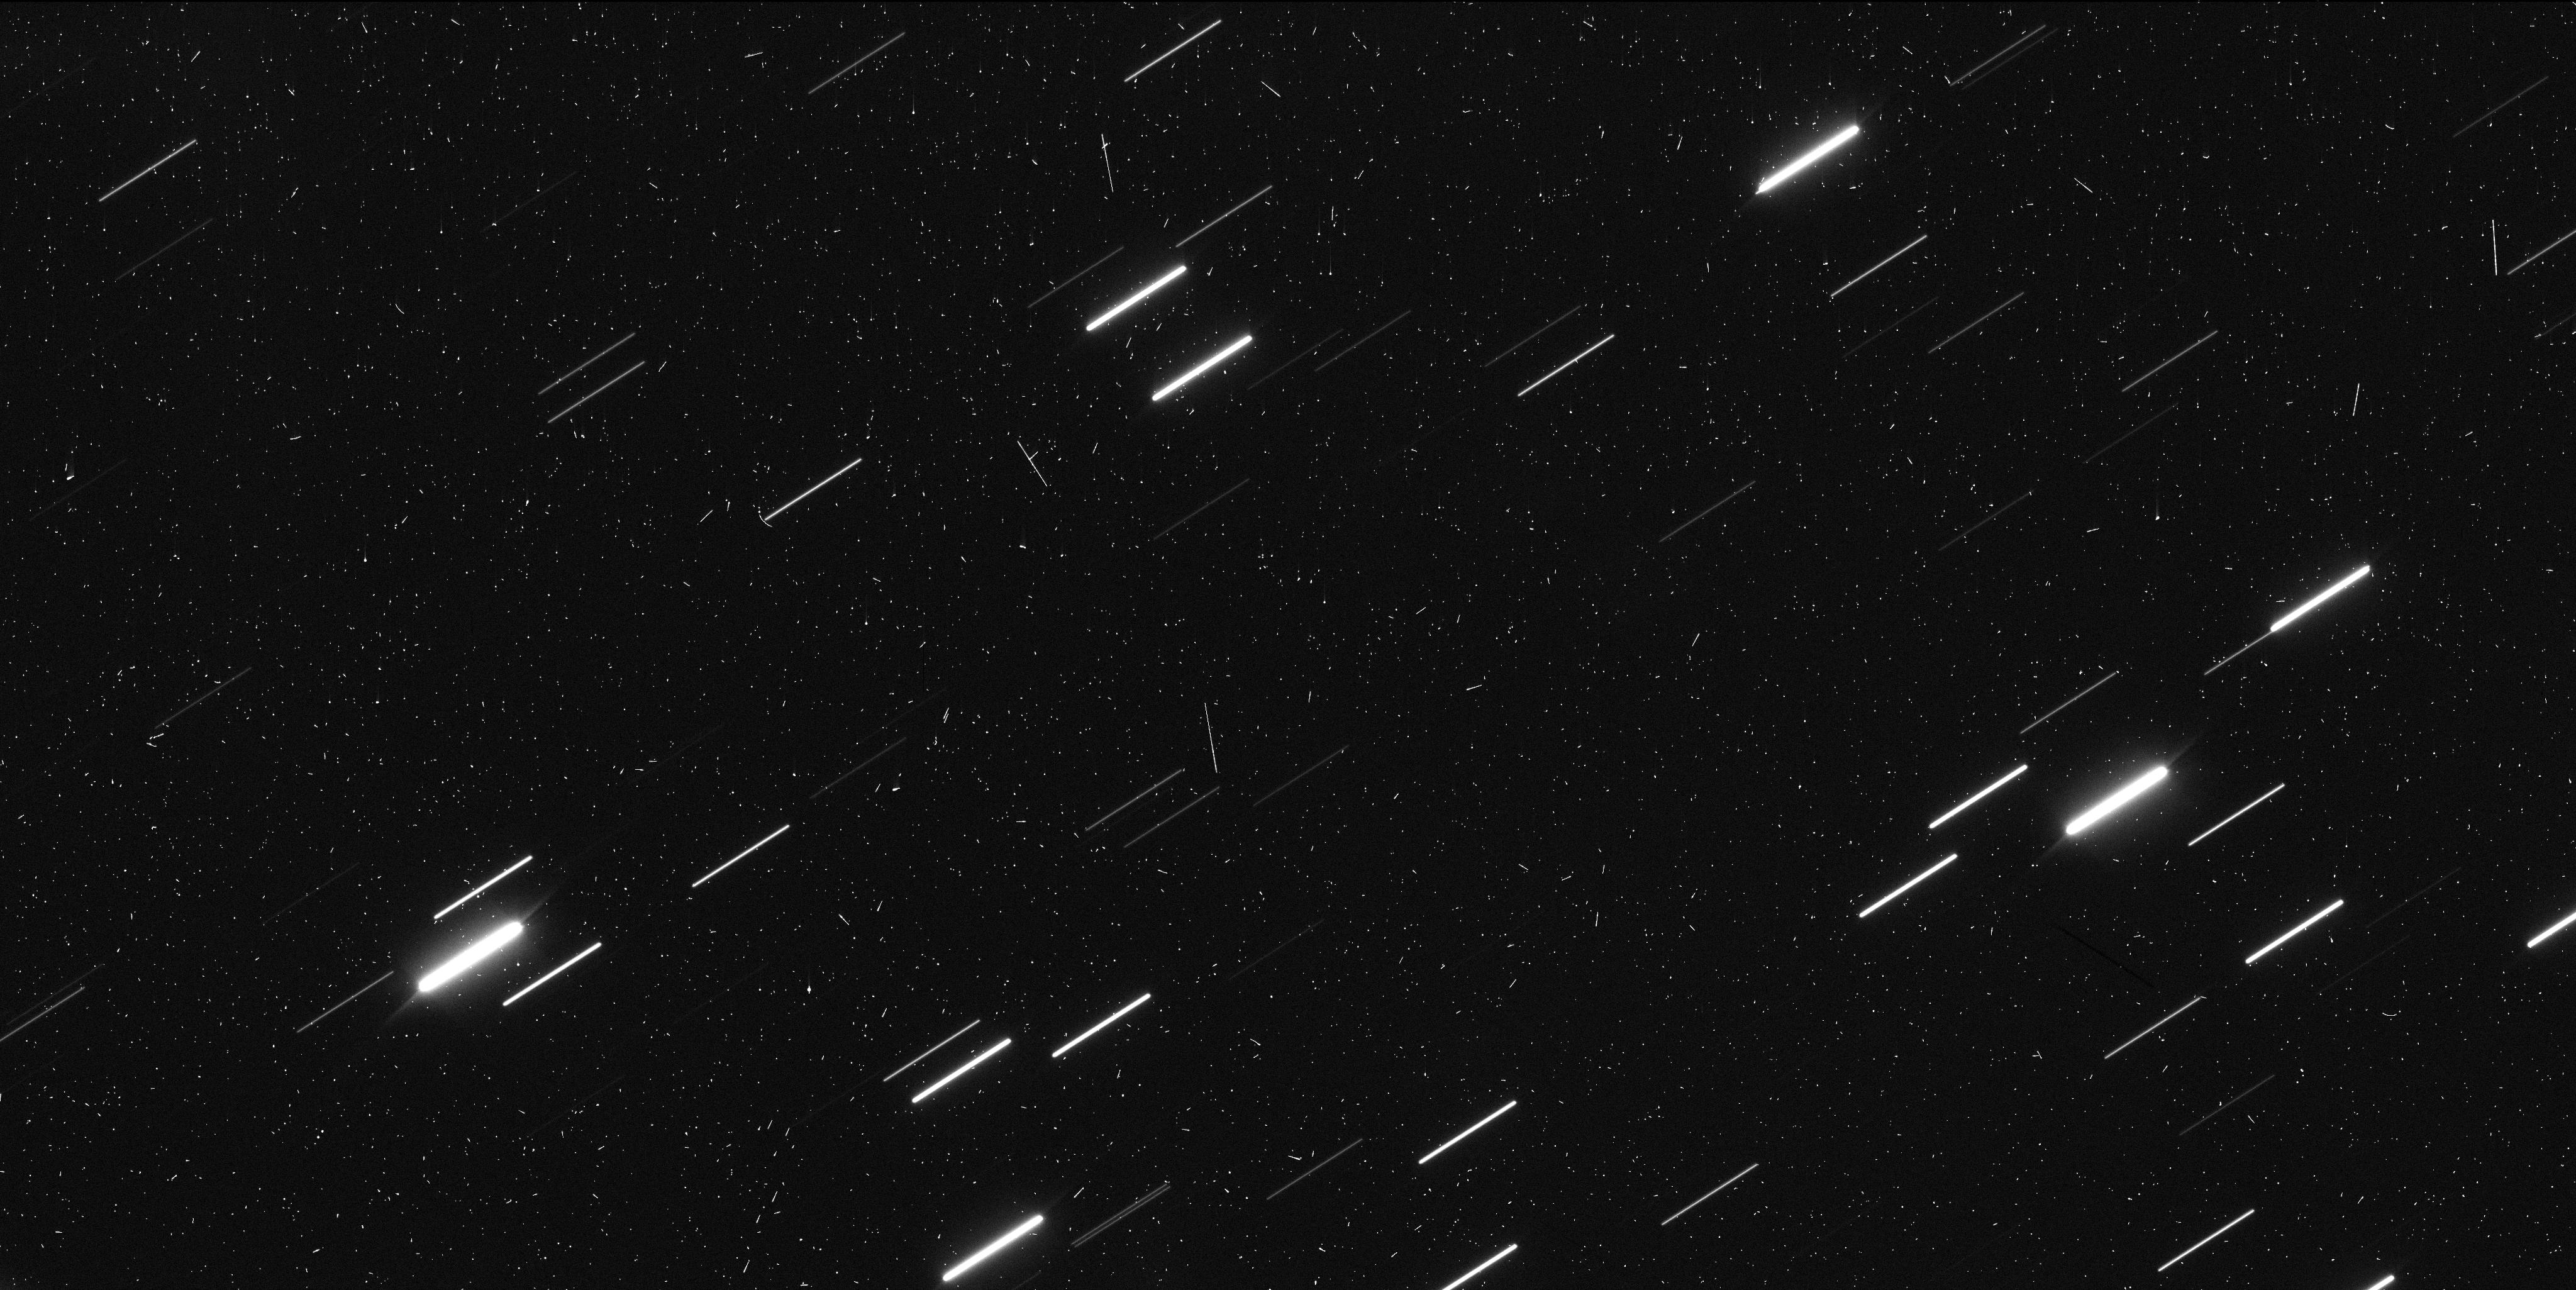
Target: 323P
Instrument: WFC3/UVIS
Filter: F350LP
Exposure: 7 min
Observation ID: iej404apq

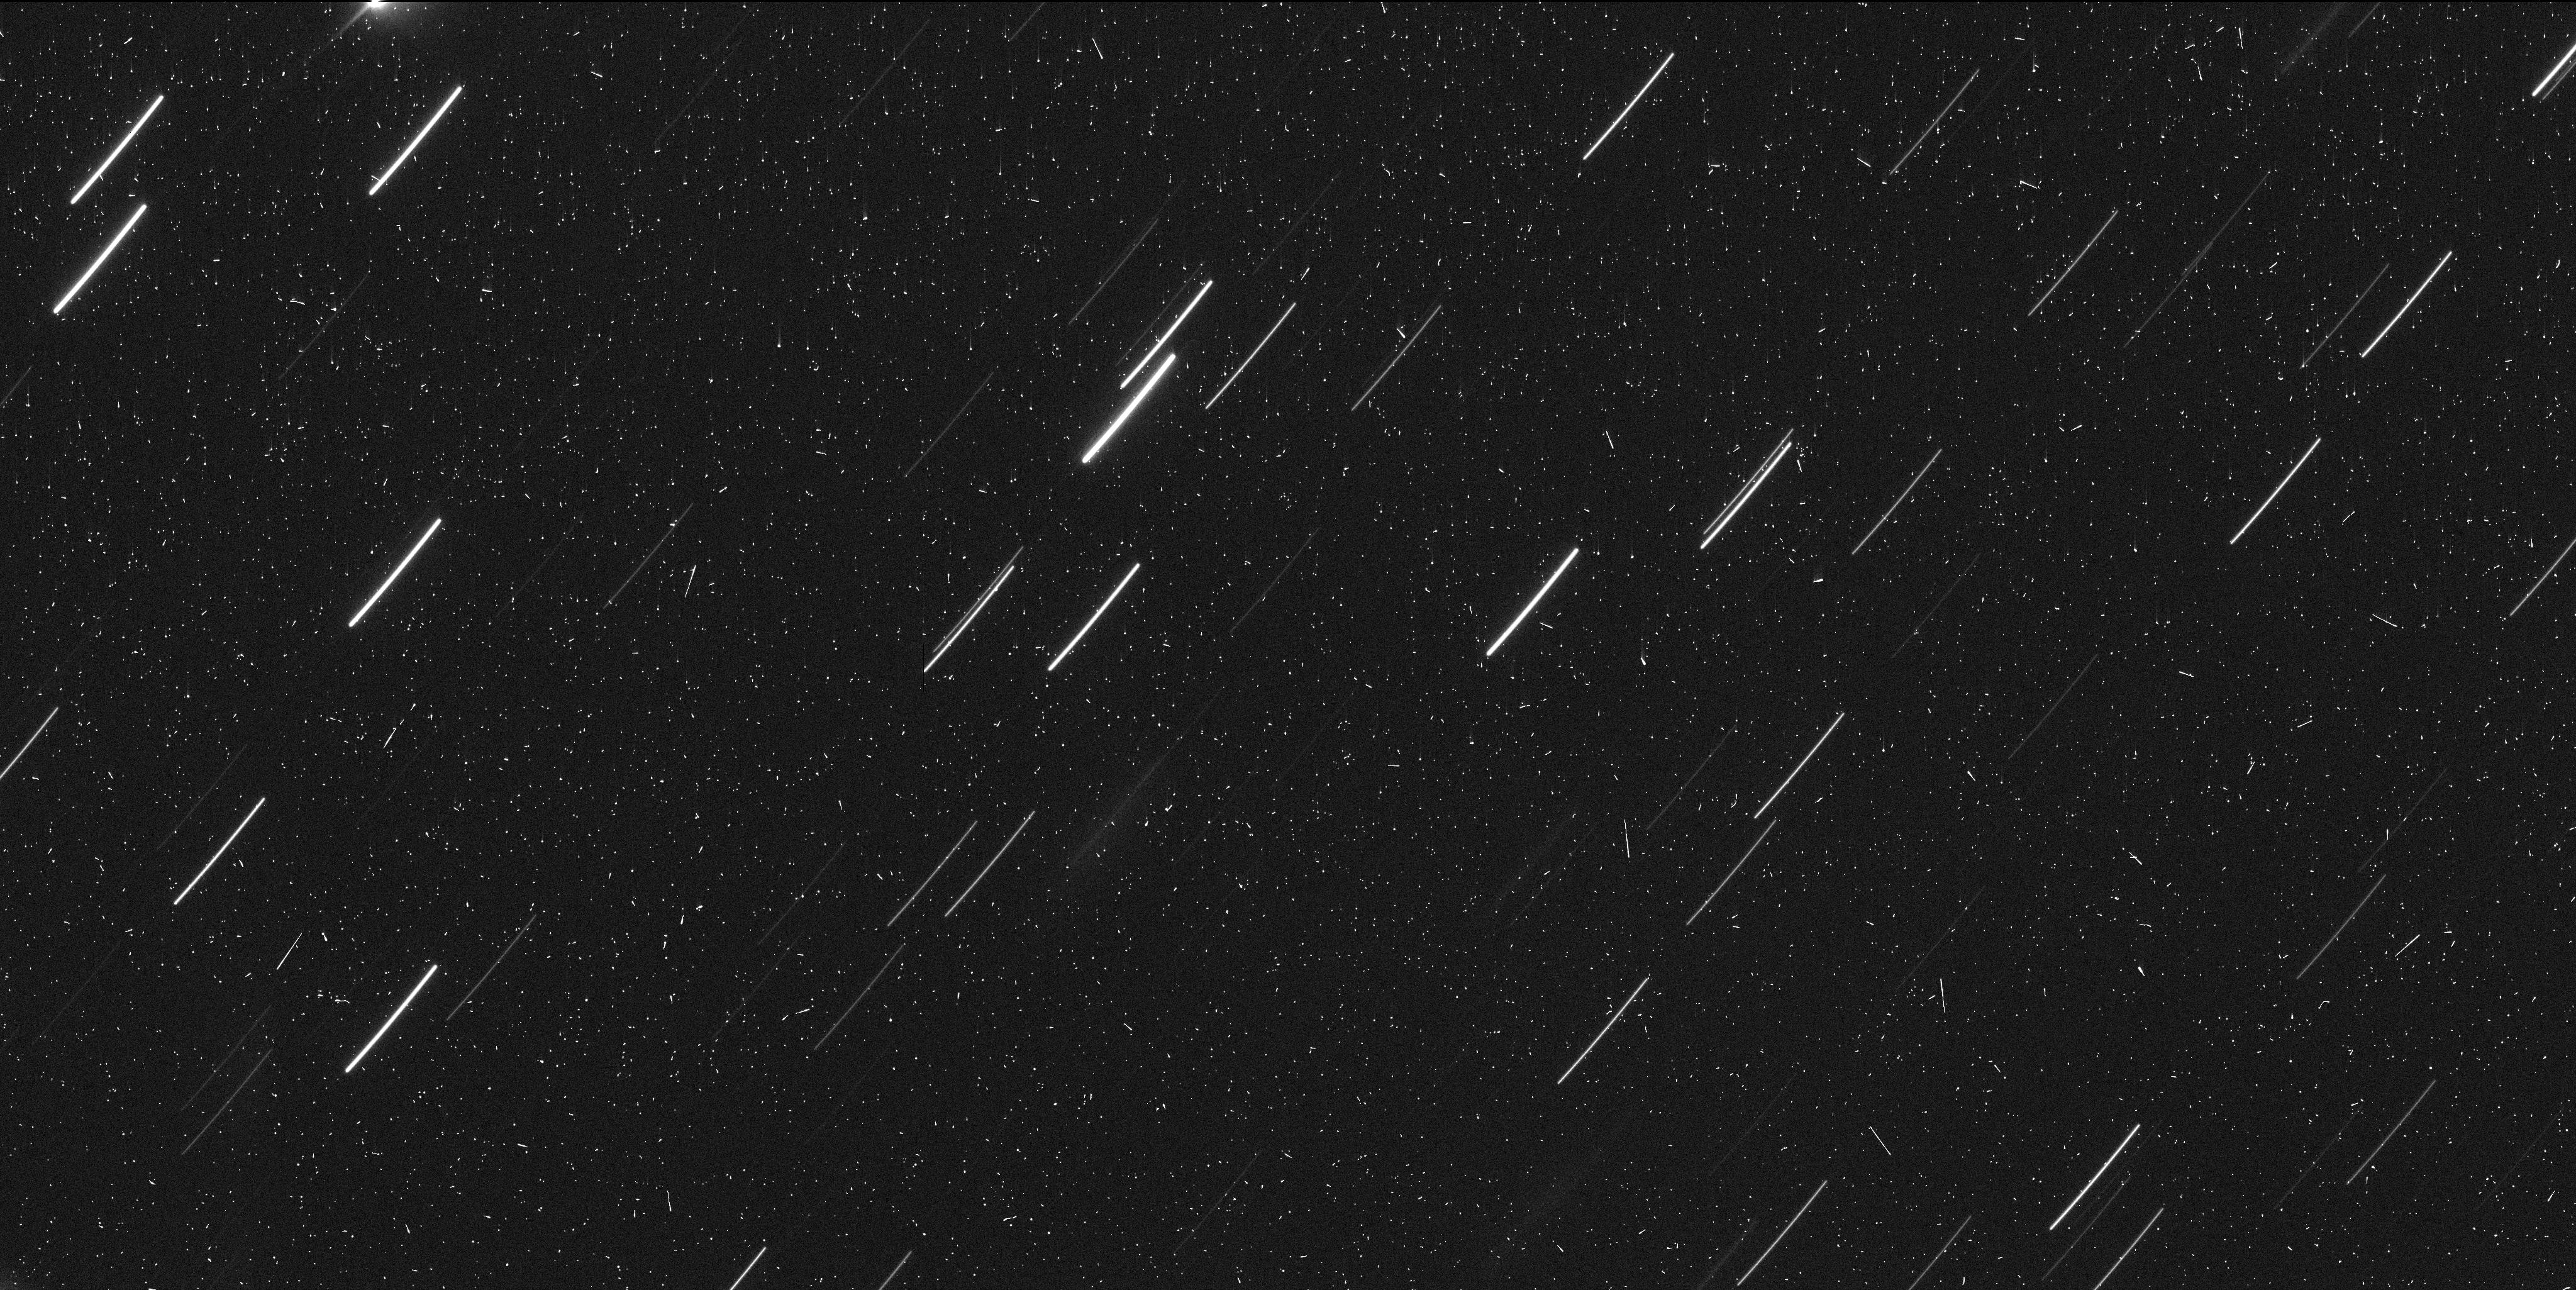
Target: 323P
Instrument: WFC3/UVIS
Filter: F350LP
Exposure: 7 min
Observation ID: iej403e1q

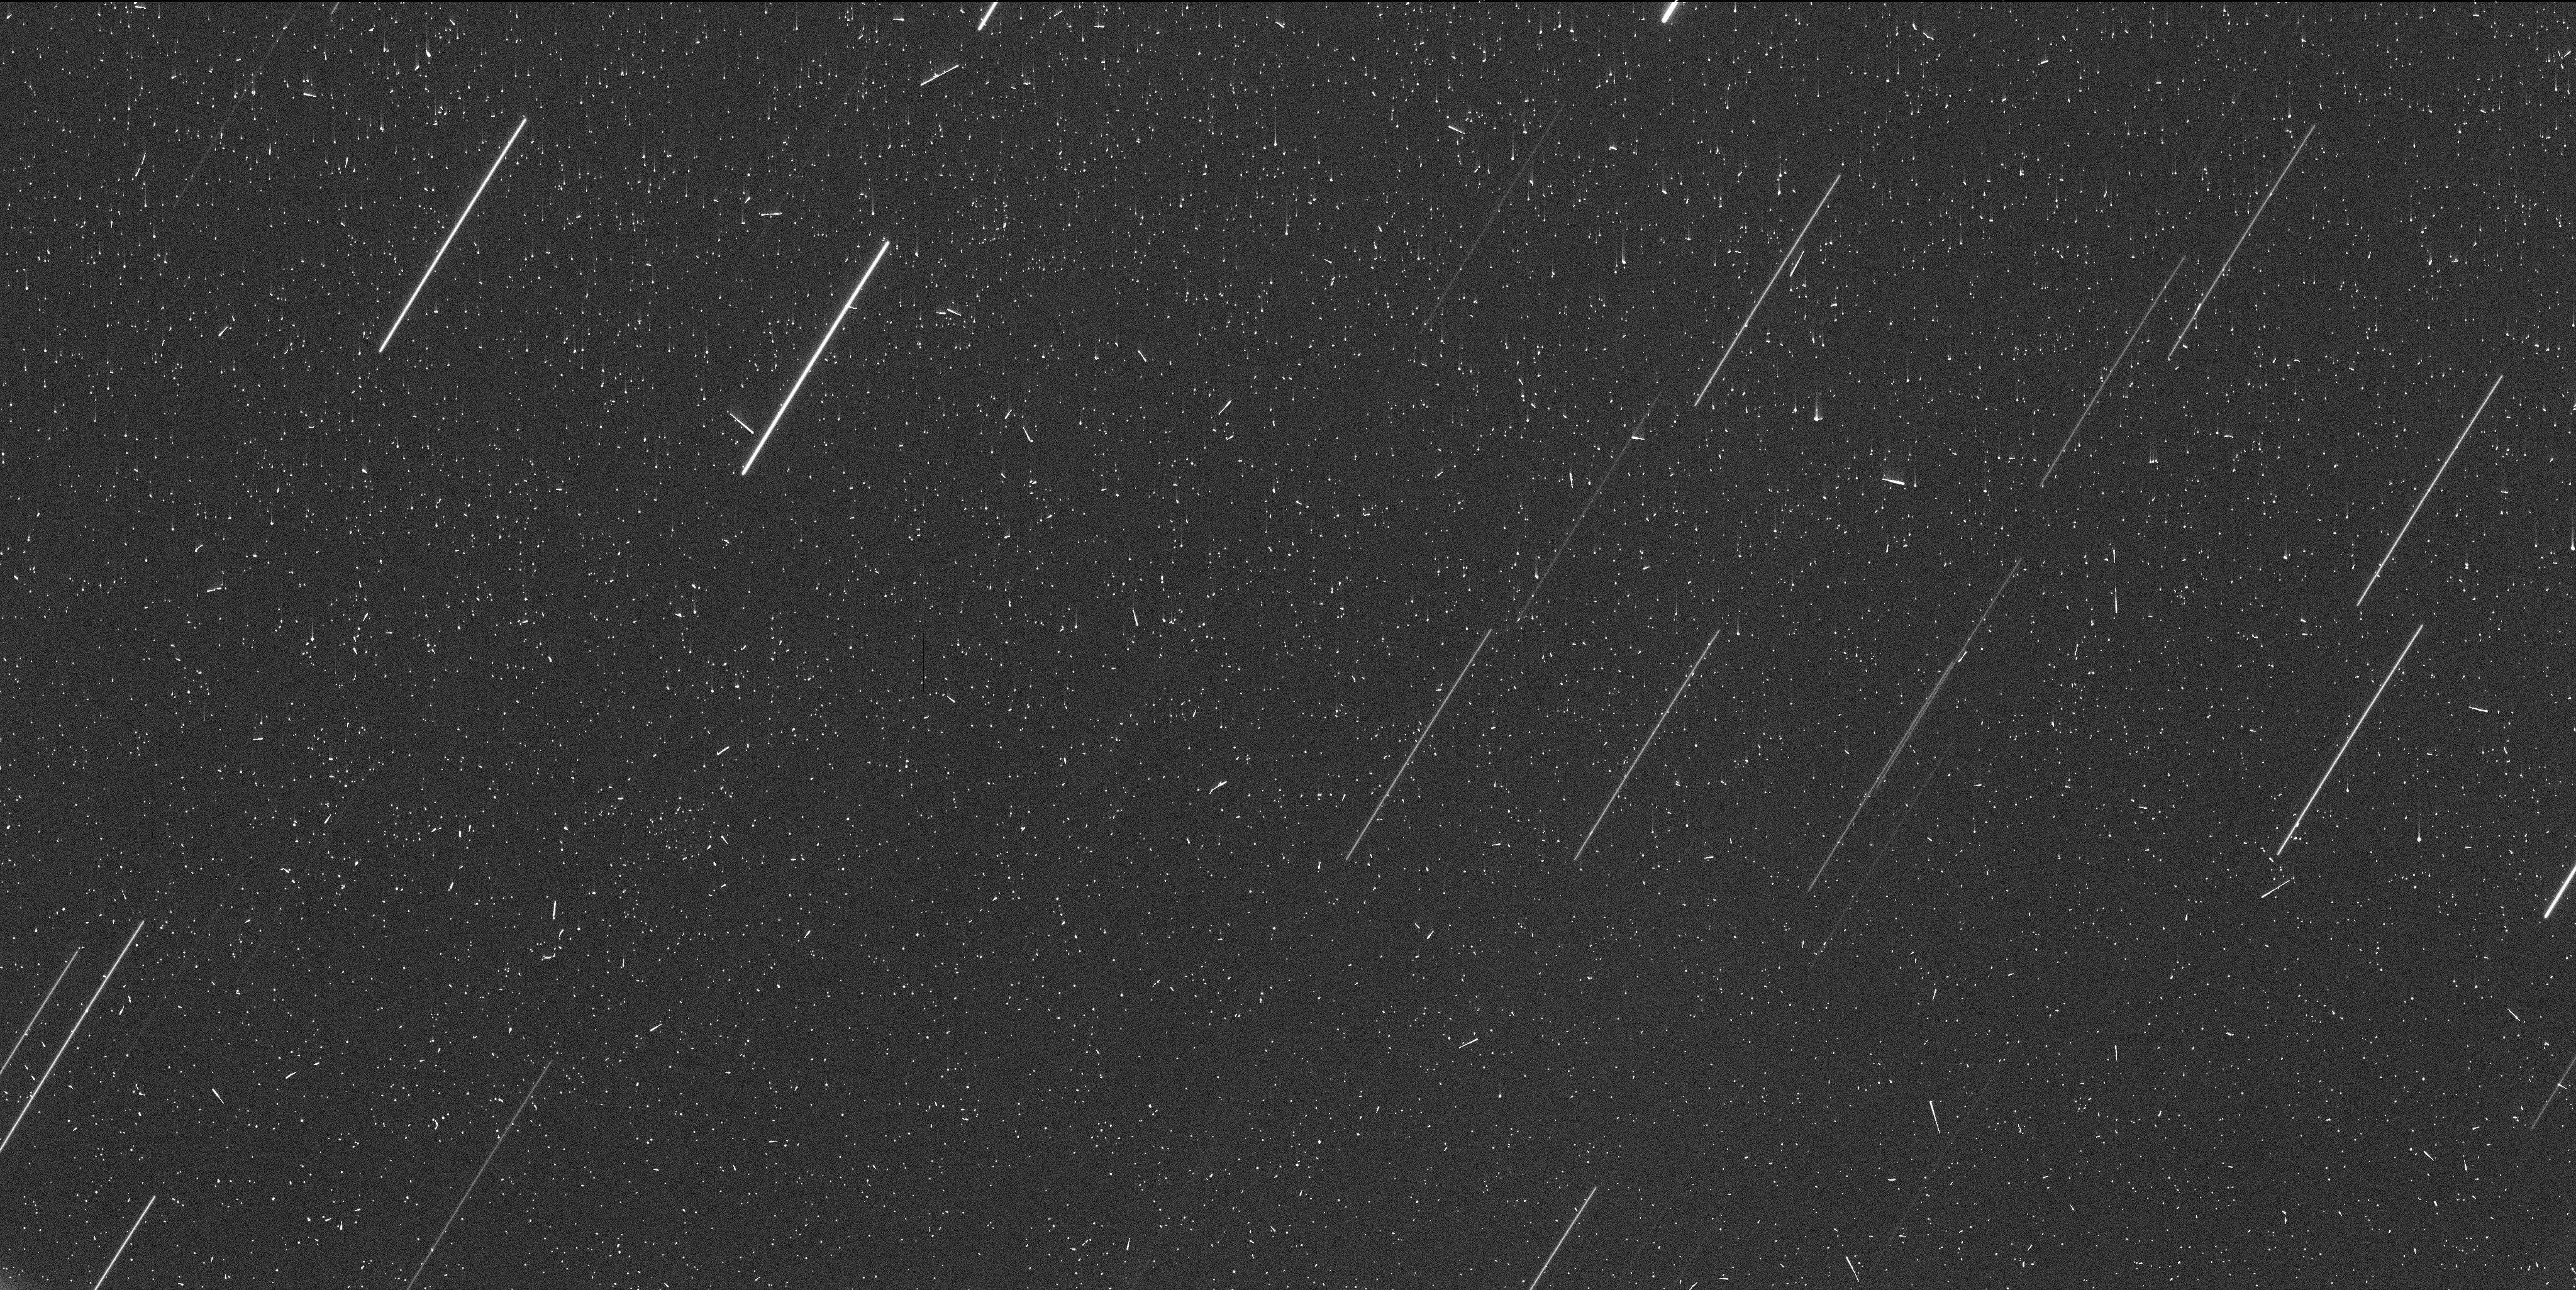
Target: 323P
Instrument: WFC3/UVIS
Filter: F350LP
Exposure: 7 min
Observation ID: iej401k0q

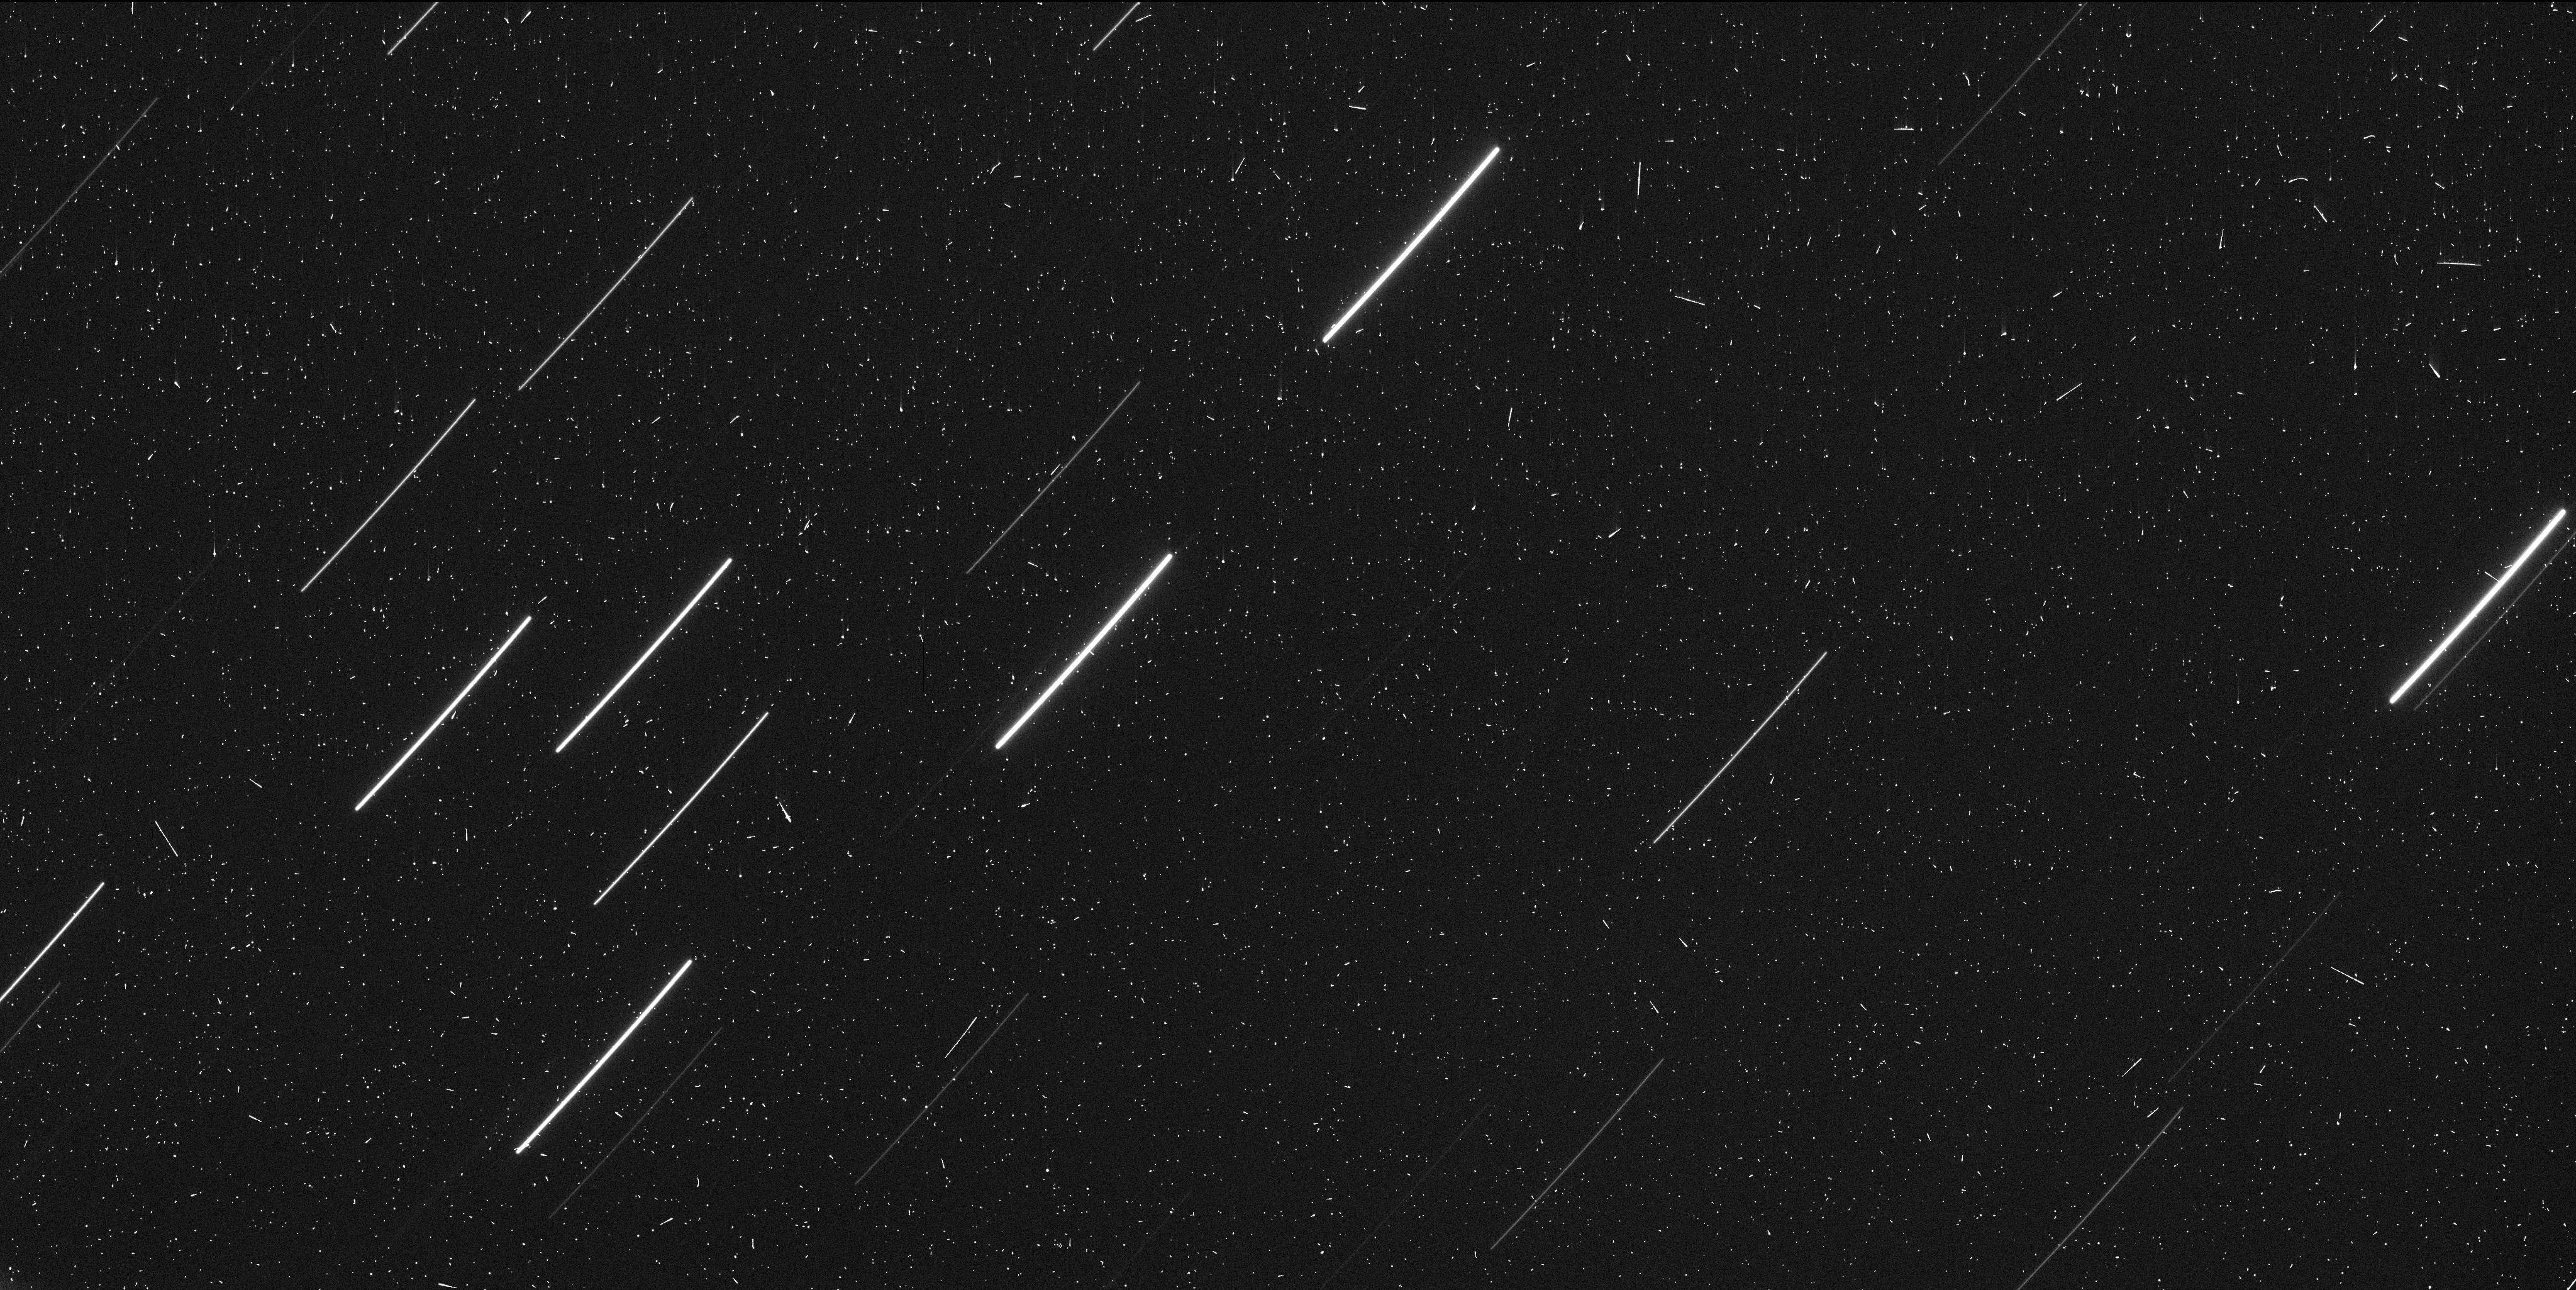
Target: 323P
Instrument: WFC3/UVIS
Filter: F350LP
Exposure: 7 min
Observation ID: iej402pbq

323P/SOHO: The First Short Period Near-Sun Object Observed to Disintegrate (PI: Hui, Man-To)

323P/SOHO is a near-Sun comet with perihelion activity driven by mass-loss mechanism most likely completely different from that of typical comets, and thus is possibly unique in the comet population of the solar system. Postperihelion observations from CFHT in early February 2021 showed that the comet has morphology consistent with ongoing disintegration in rapid evolution, in stark contrast to the preperihelion morphology, which was simply asteroidal in Subaru data from late December 2020. Thus, 323P becomes the first short period near-Sun object that has disintegrated. The ongoing event is offering us an unprecedented opportunity to study a near-Sun object in great detail, and to constrain properties of the interior as well as the disintegration process. We hereby request four DD orbits, taking advantage of HST/WFC3's ultra-high resolution, sensitivity, and photometric stability to monitor and characterize the disintegration event at 323P.